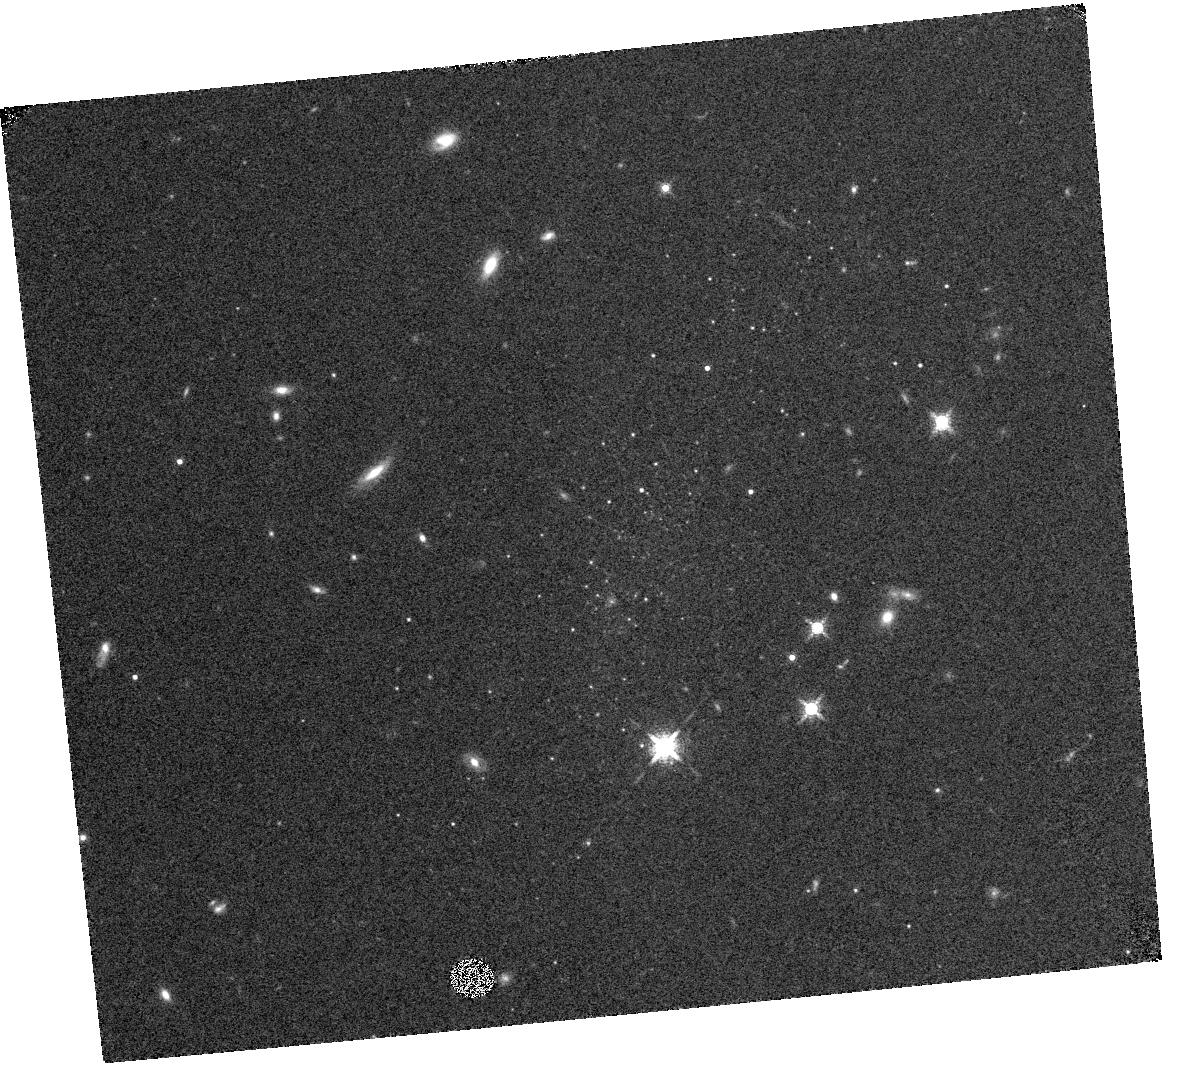
Target: NAME-LEO-P
Instrument: WFC3/IR
Filter: F153M
Exposure: 13 min
Observation ID: hst_14845_01_wfc3_ir_f153m_idc601

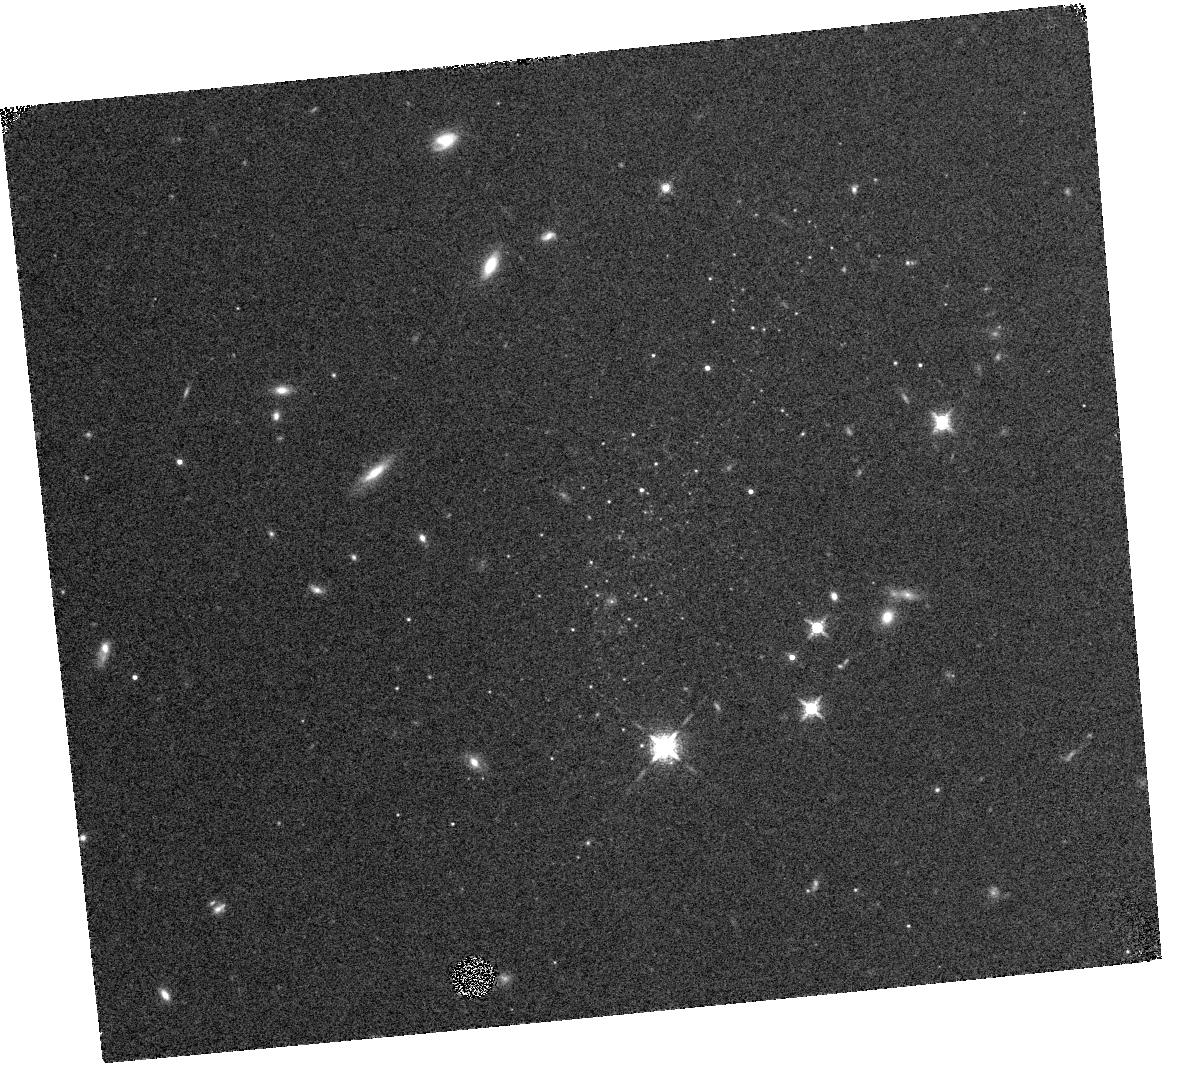
Target: NAME-LEO-P
Instrument: WFC3/IR
Filter: F139M
Exposure: 14 min
Observation ID: hst_14845_01_wfc3_ir_f139m_idc601

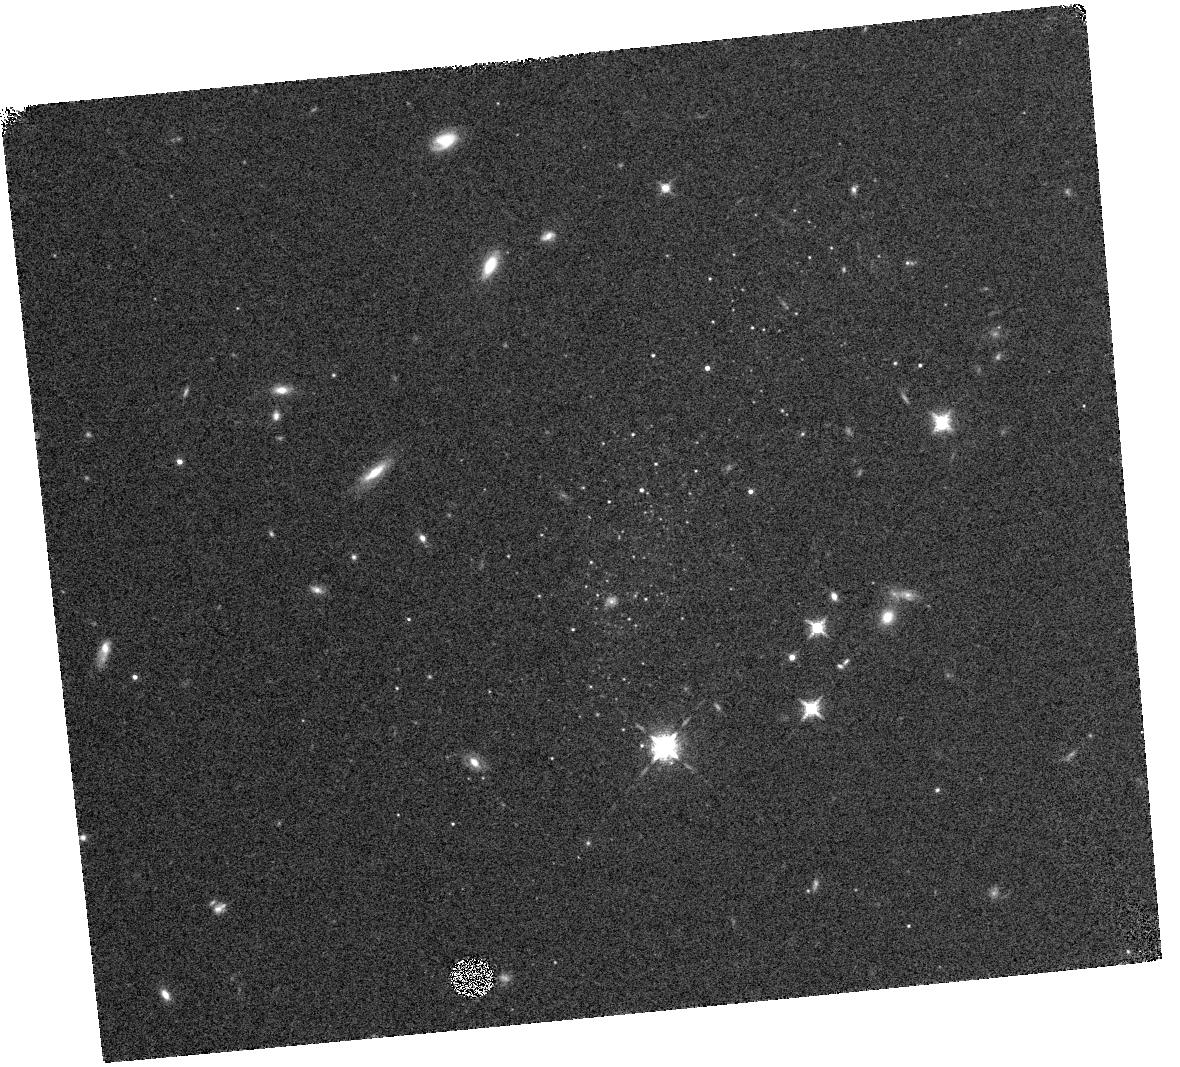
Target: NAME-LEO-P
Instrument: WFC3/IR
Filter: F127M
Exposure: 13 min
Observation ID: hst_14845_01_wfc3_ir_f127m_idc601

A Search for Stellar Dust Production in Leo P, a Nearby Analog of High Redshift Galaxies (PI: Boyer, Martha L.)

The origin of dust in the early Universe is a matter of debate. One of the main potential dust contributors are Asymptotic Giant Branch (AGB) stars, and several studies have been devoted to investigating whether and how AGB dust production changes in metal-poor environments. Of particular interest are the most massive AGB stars (8-10 Msun), which can in principle enter the dust-producing phase <50 Myr after they form. However, these stars cannot produce their own condensable material (unlike carbon AGB stars), so the efficiency of dust production decreases with metallicity. Evidence for dust production in massive AGB stars more metal-poor than the Magellanic Clouds is scarce due both to the rarity of chemically-unevolved, star-forming systems reachable in the infrared and to the short lifetimes of these stars. The recently discovered galaxy Leo P provides an irresistible opportunity to search for these massive AGB stars: Leo P is a gas-rich, star-forming galaxy, it is nearby enough for resolved star photometry with Spitzer, and its interstellar medium is 0.4 dex more metal-poor than any other accessible star-forming galaxy. Models predict ~3 massive AGB stars may be present in Leo P, and optical HST observations reveal 7 candidates. We propose to use Spitzer to determine whether these stars are dusty, providing valuable constraints to the dust contribution from AGB stars up to at least redshift 3.2, or 11.7 Gyr ago, when massive spheroidals and Galactic globular clusters were still forming. This is a gain of 2.8 Gyr compared to other accessible galaxies. We also request 1 orbit of joint HST time to confirm whether the AGB candidates in Leo P are indeed massive AGB stars belonging to the galaxy. These observations will provide information crucial for potential JWST followup spectroscopy.